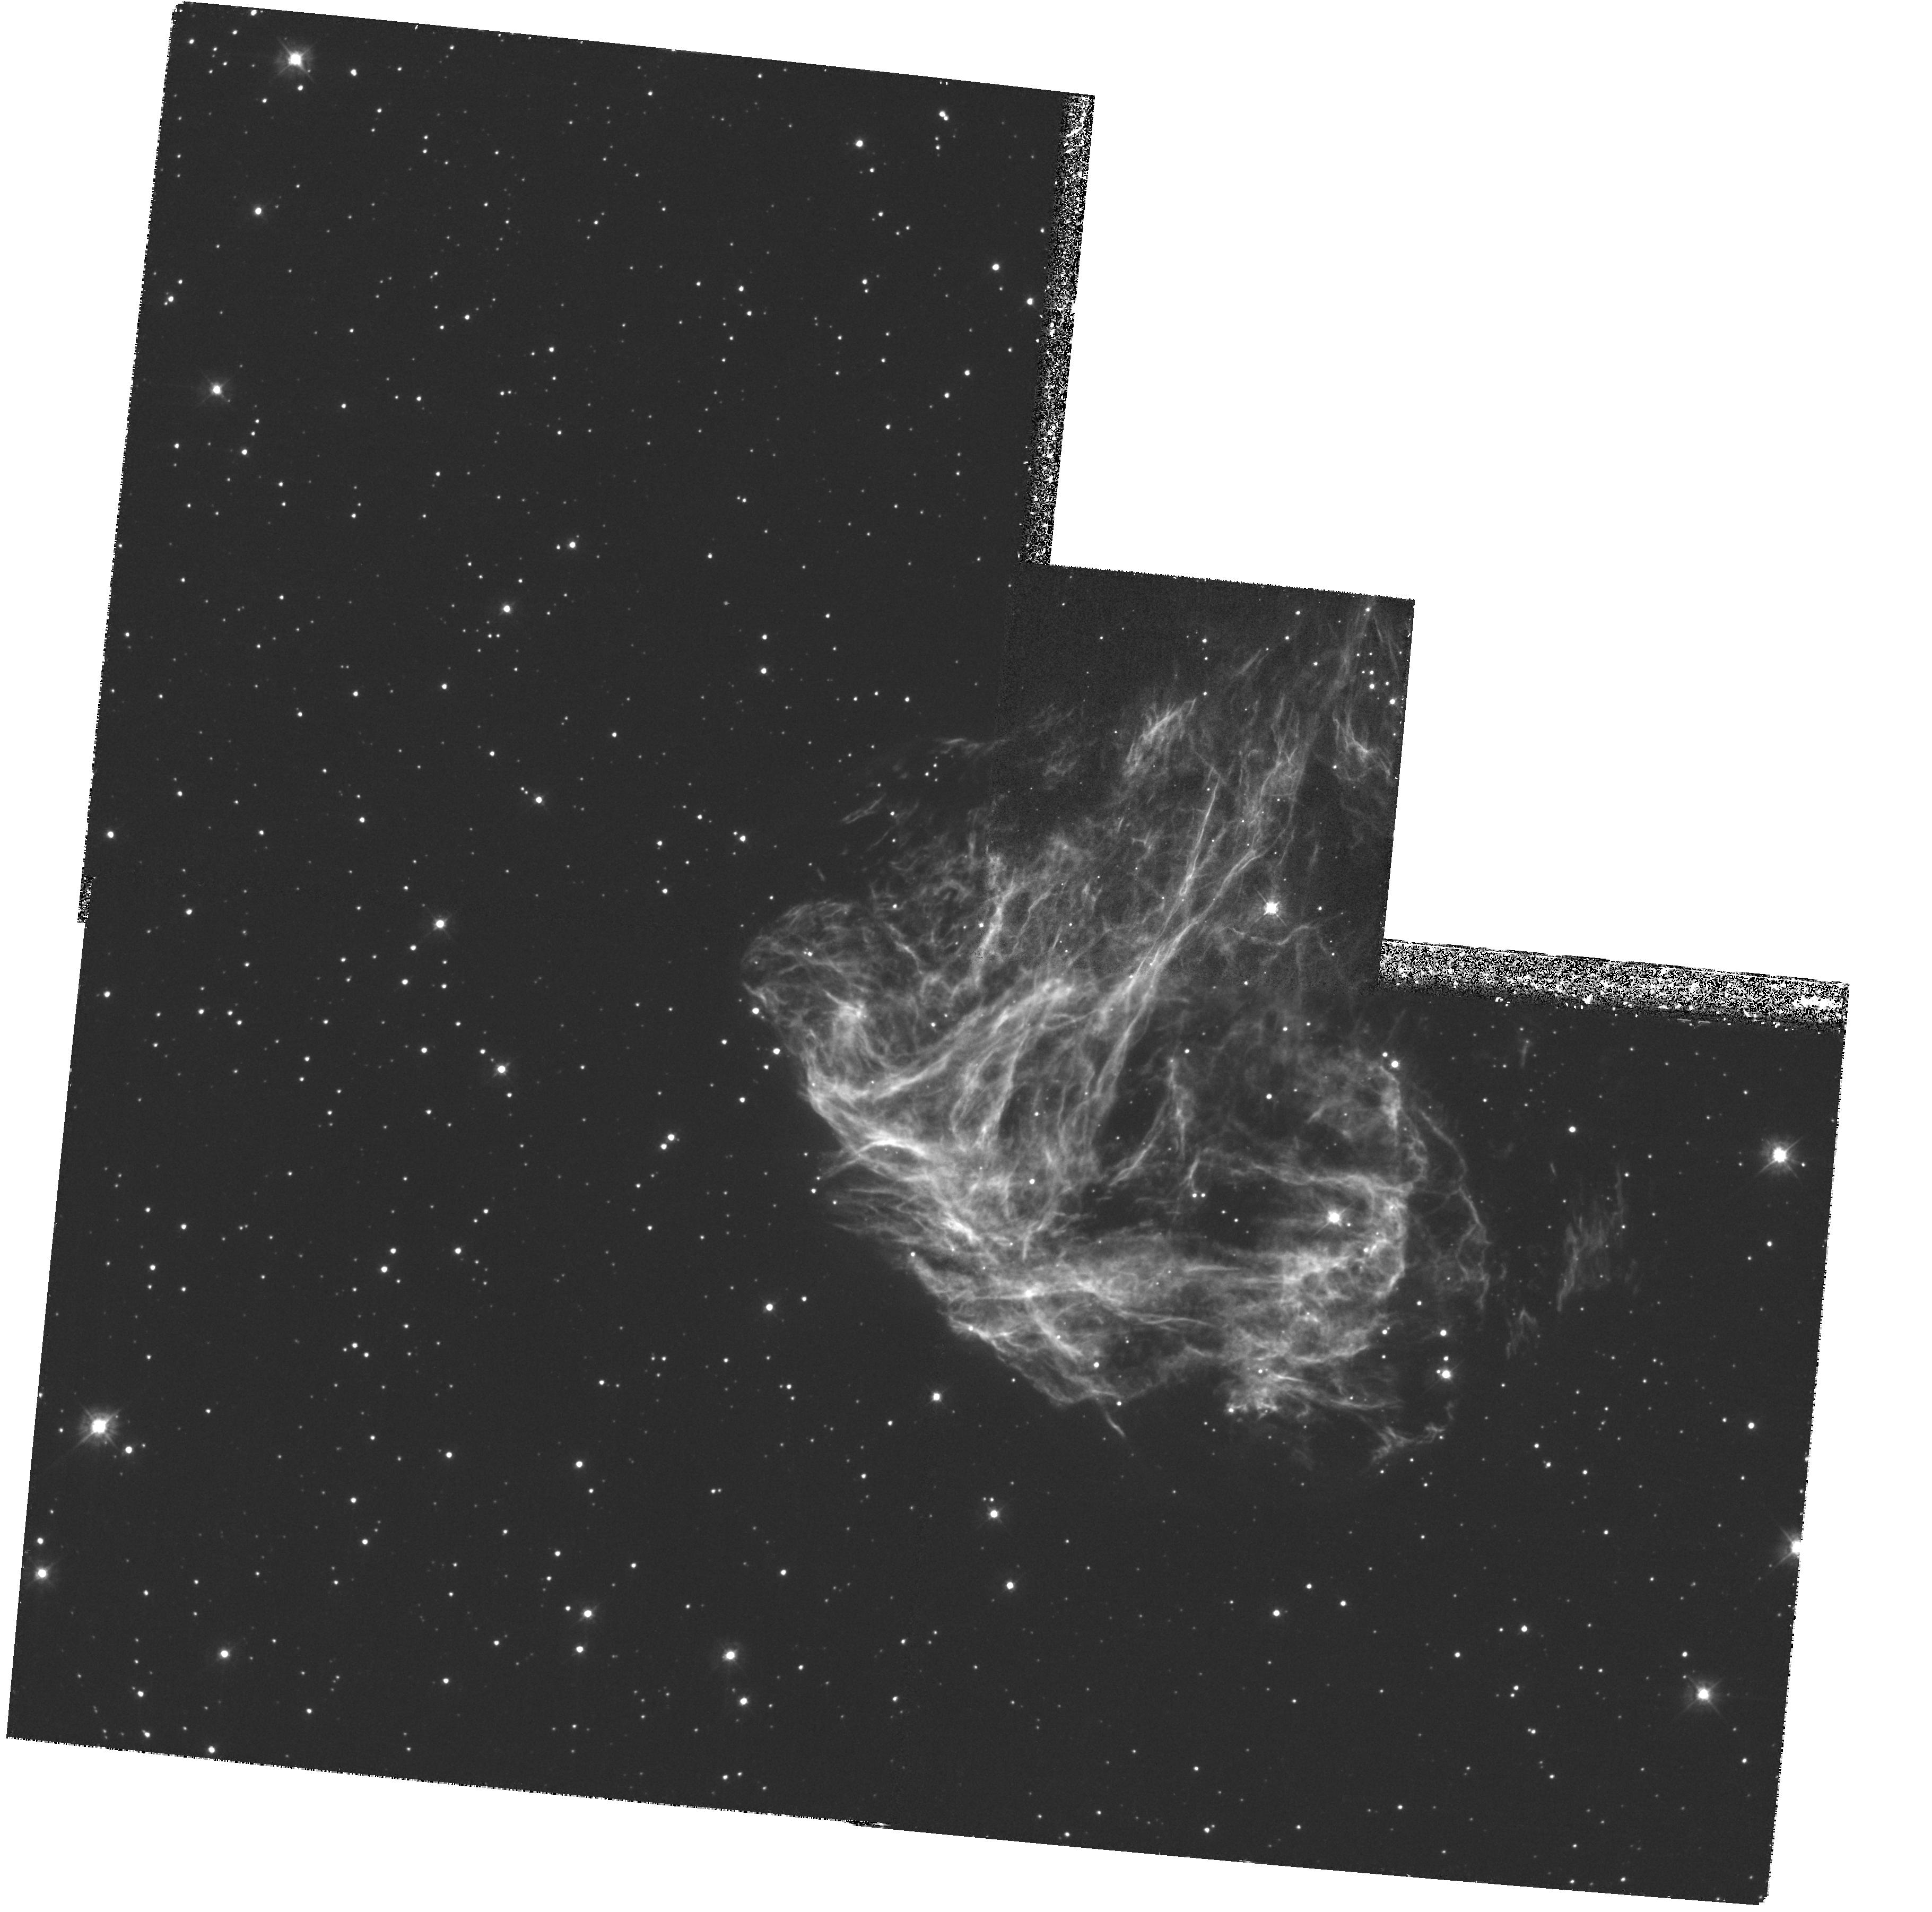
Target: N49-052601-660435
Instrument: WFPC2/PC
Filter: F380W
Exposure: 1.4 h
Observation ID: hst_6827_02_wfpc2_pc_f380w_u4ya02

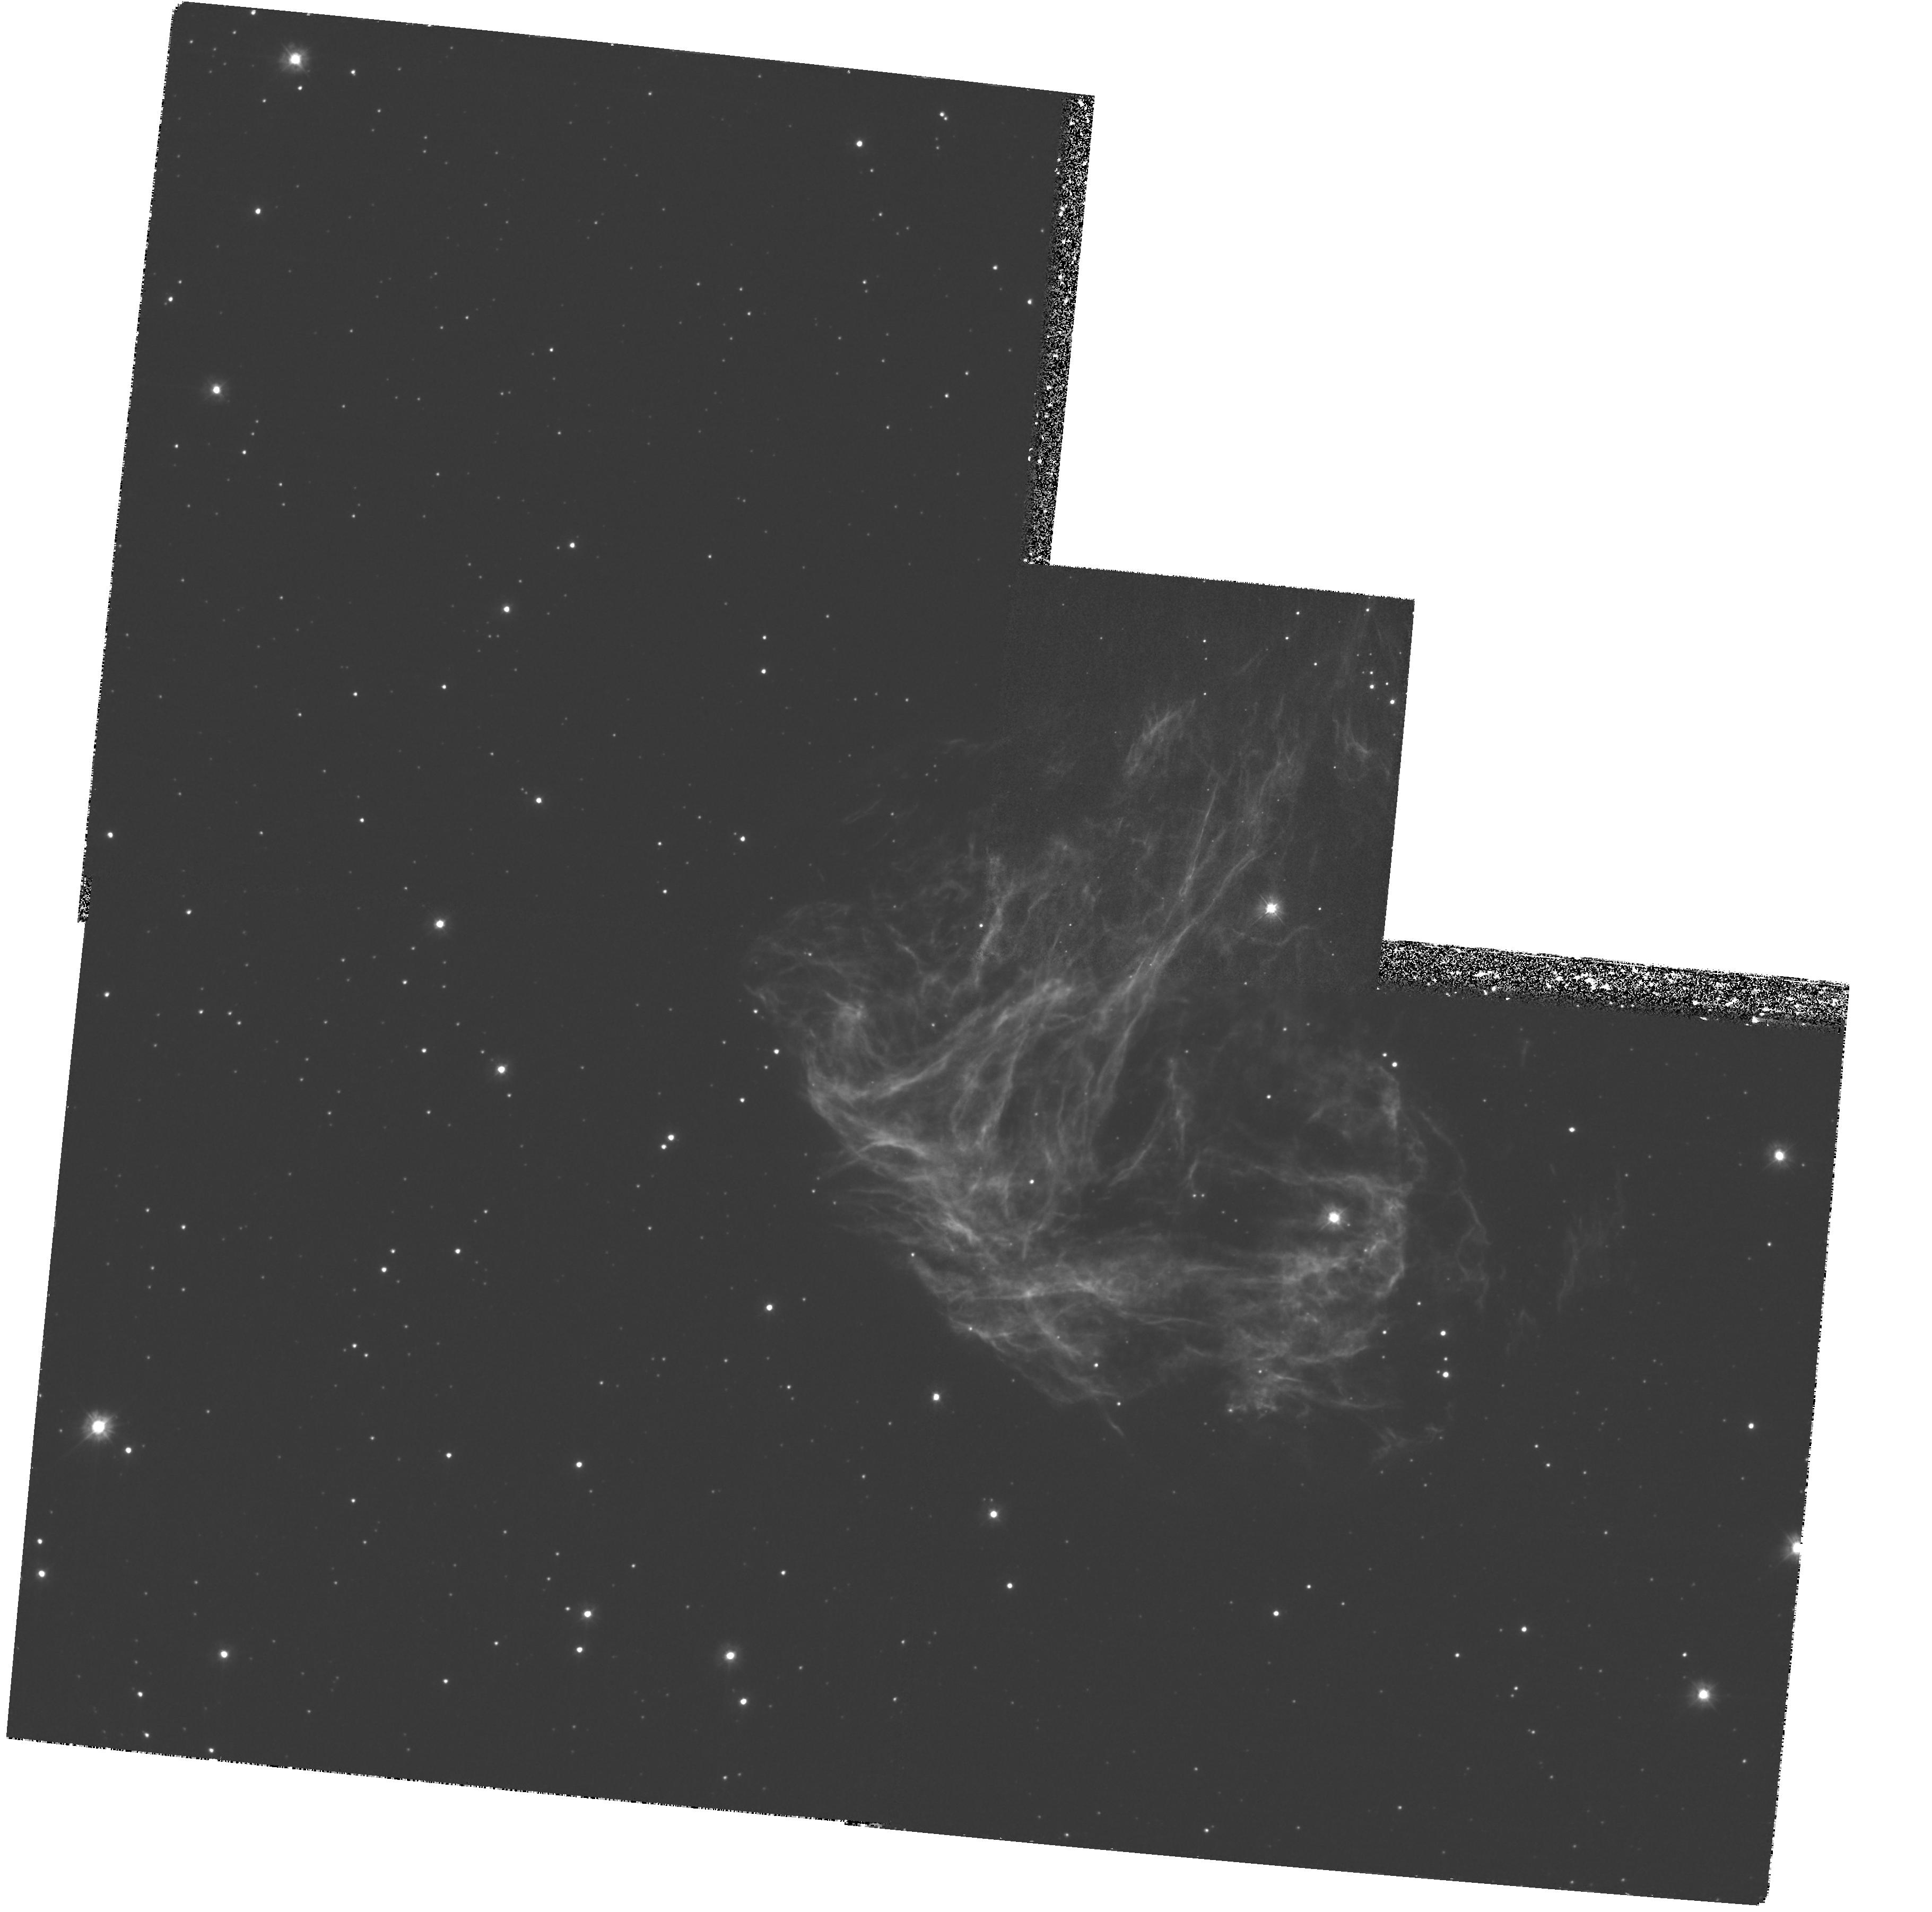
Target: N49-052601-660435
Instrument: WFPC2/PC
Filter: F300W
Exposure: 3.1 h
Observation ID: hst_6827_02_wfpc2_pc_f300w_u4ya02

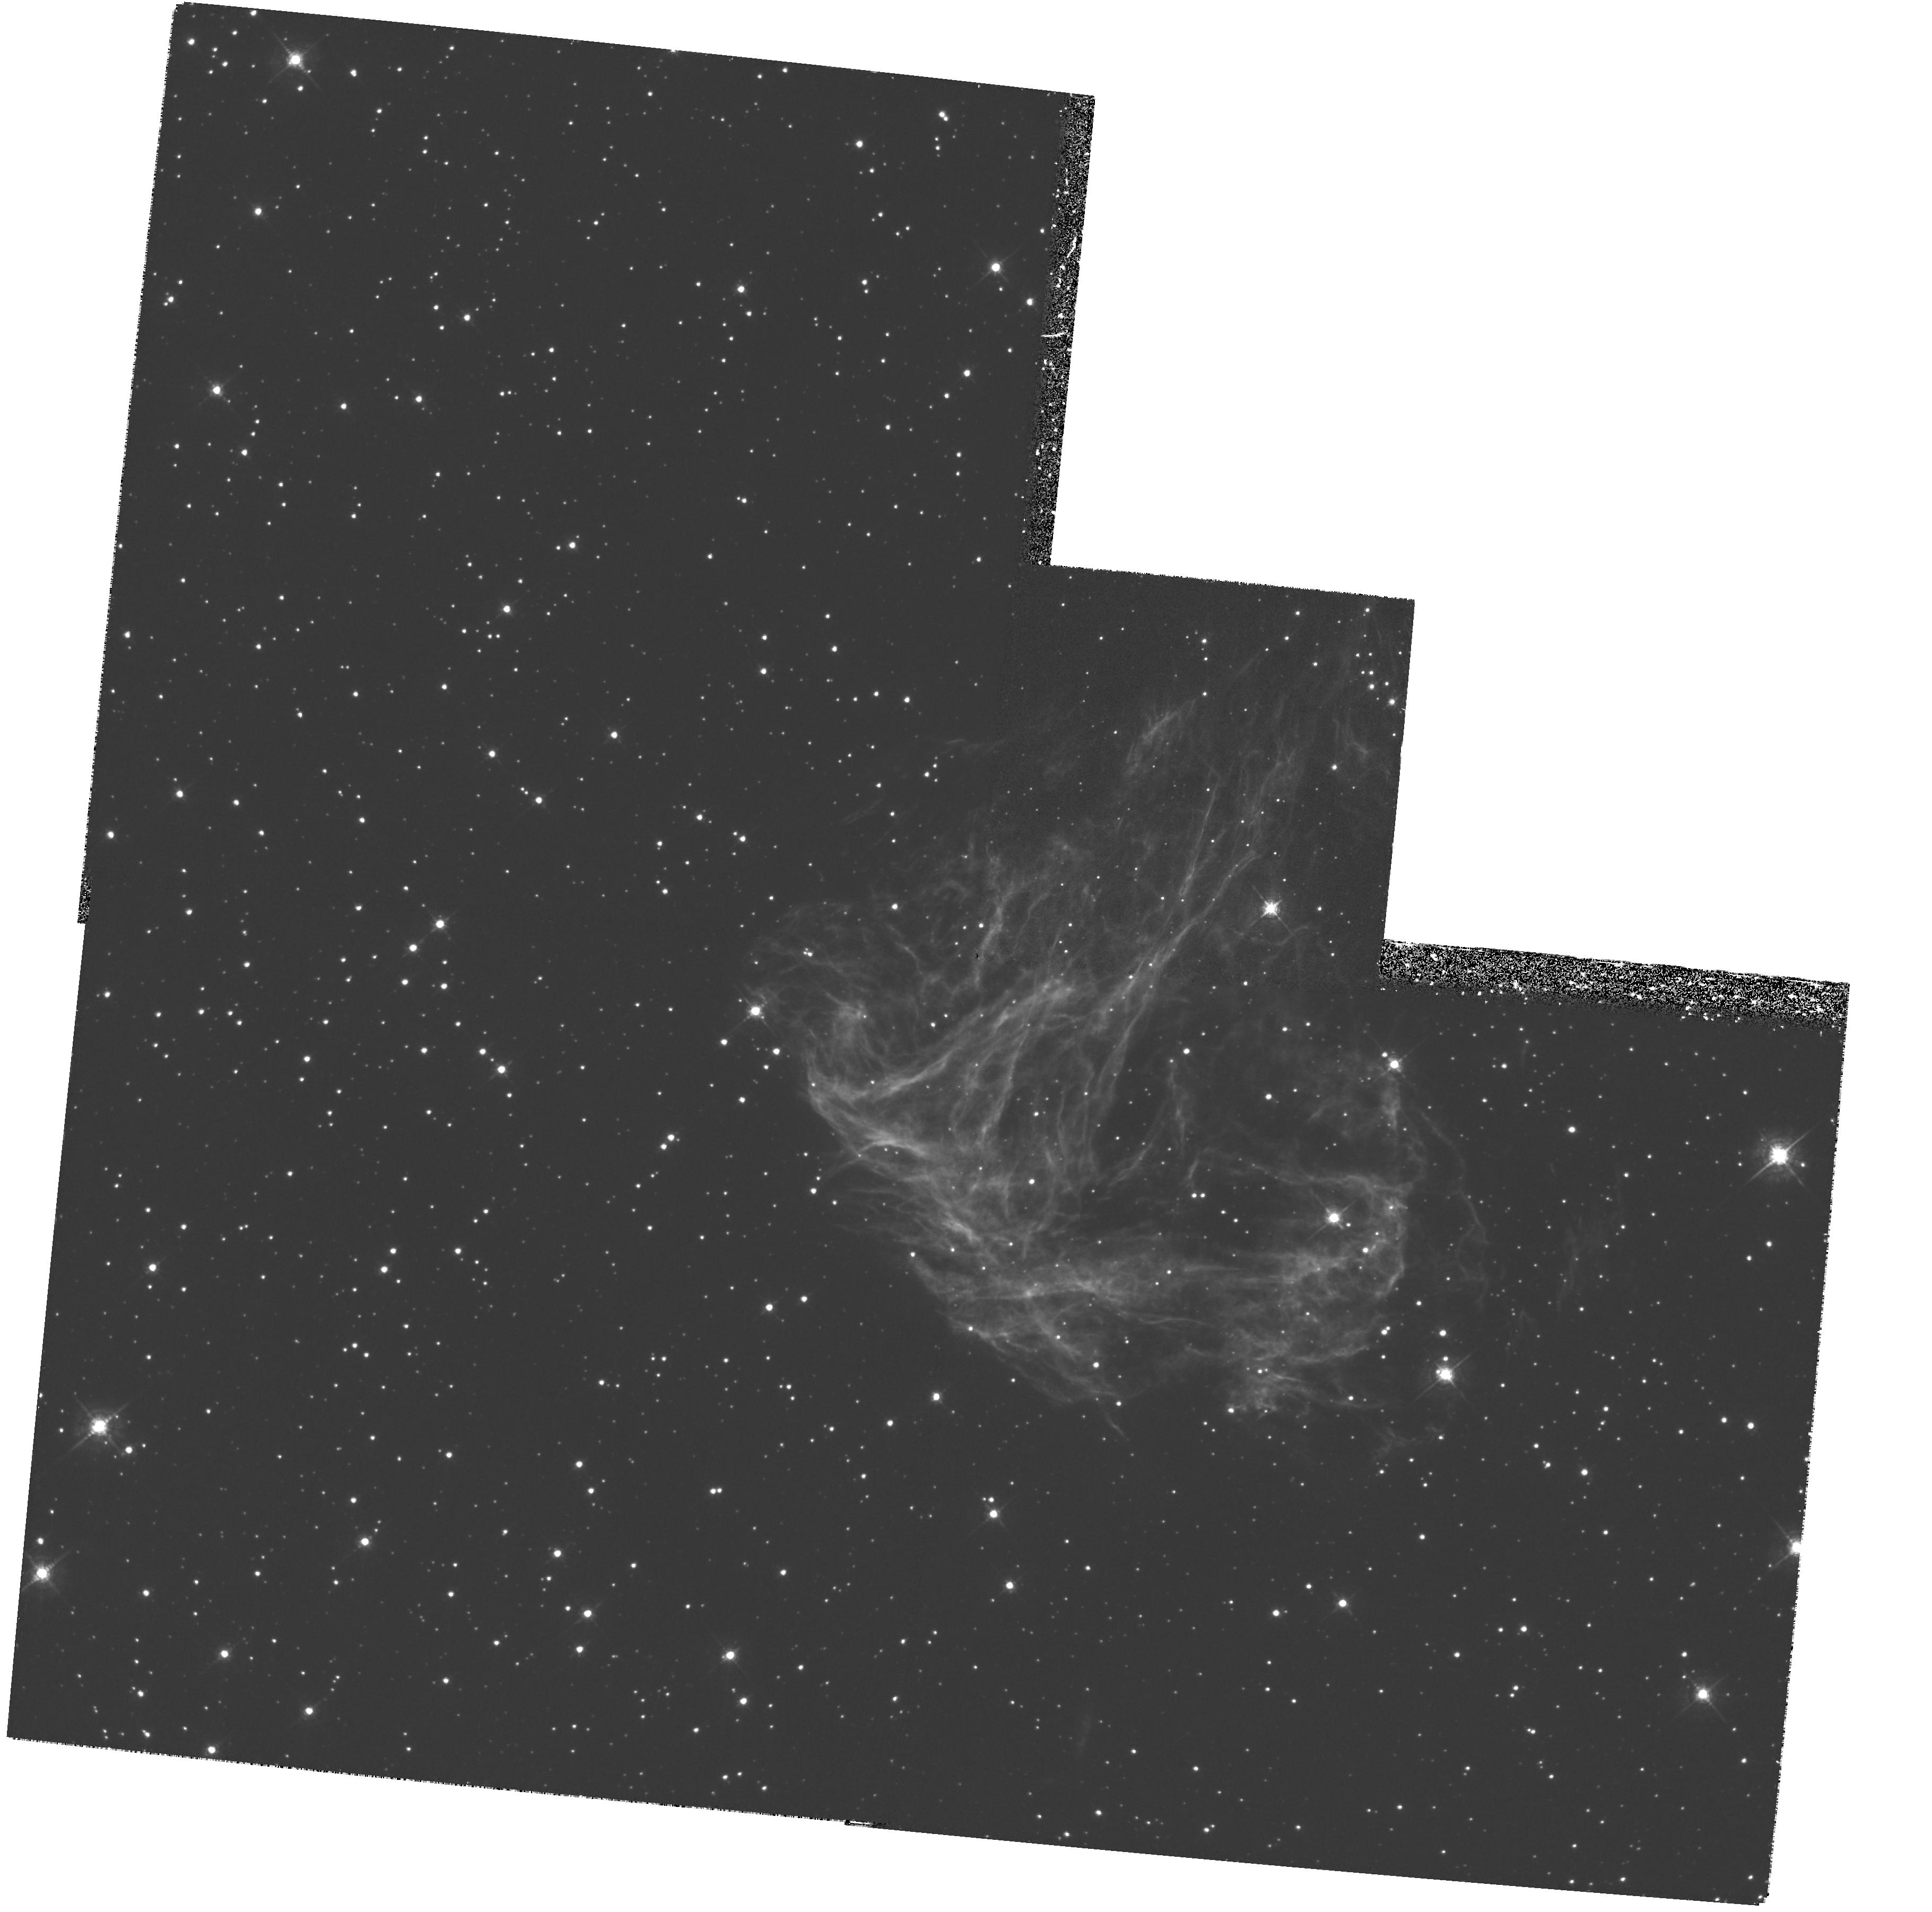
Target: N49-052601-660435
Instrument: WFPC2/PC
Filter: F547M
Exposure: 1.2 h
Observation ID: hst_6827_02_wfpc2_pc_f547m_u4ya02

THE ENIGMATIC SOFT GAMMA-RAY REPEATERS (PI: Kulkarni, Shrinivas R.)

We prospose to try to identify an optical/UV counterpart of the Soft Gamma-ray Repeater (SGR) 0525-66, the most enigmatic of a class of sources, which, for reasons unknown, repeatedly show high-energy bursts. One SGR, 1806-20, has been identified with a plerionic supernova remnant, with a persistent X-ray source as well as a very luminous star coincident with the peak. For SGR 0525-60, the 5-March-1979 burst, the brightest burst ever observed, has led to a localisation to the northern part of the supernova remnant N49 in the LMC. Neither plerionic radio emission, nor a bright companion have been found, but there is a persistent X-ray source inside the error box. It is very unlikely find such a bright source in the 0.09 square arcmin error box by chance, but even so we recently found evidence for another, variable source right next to the persistent one. From SGR 1806-20, we infer that SGR events are associated not only with bursts of photons but also with strong burst of particles. For any reasonable ratio of the energy in particles to that in gamma- rays, the March 1979 event of SGR 0525-66 alone would suffice to power a small plerionic nebula. This nebula can account for the presistent X-ray source, and should also be detectable in the optical/UV. However, HST is needed to resolve it from the underlying emission of N49. With HST, we might even find that the plerion has the shape of a bow shock, due to the high transversal speed of the underlying power source.